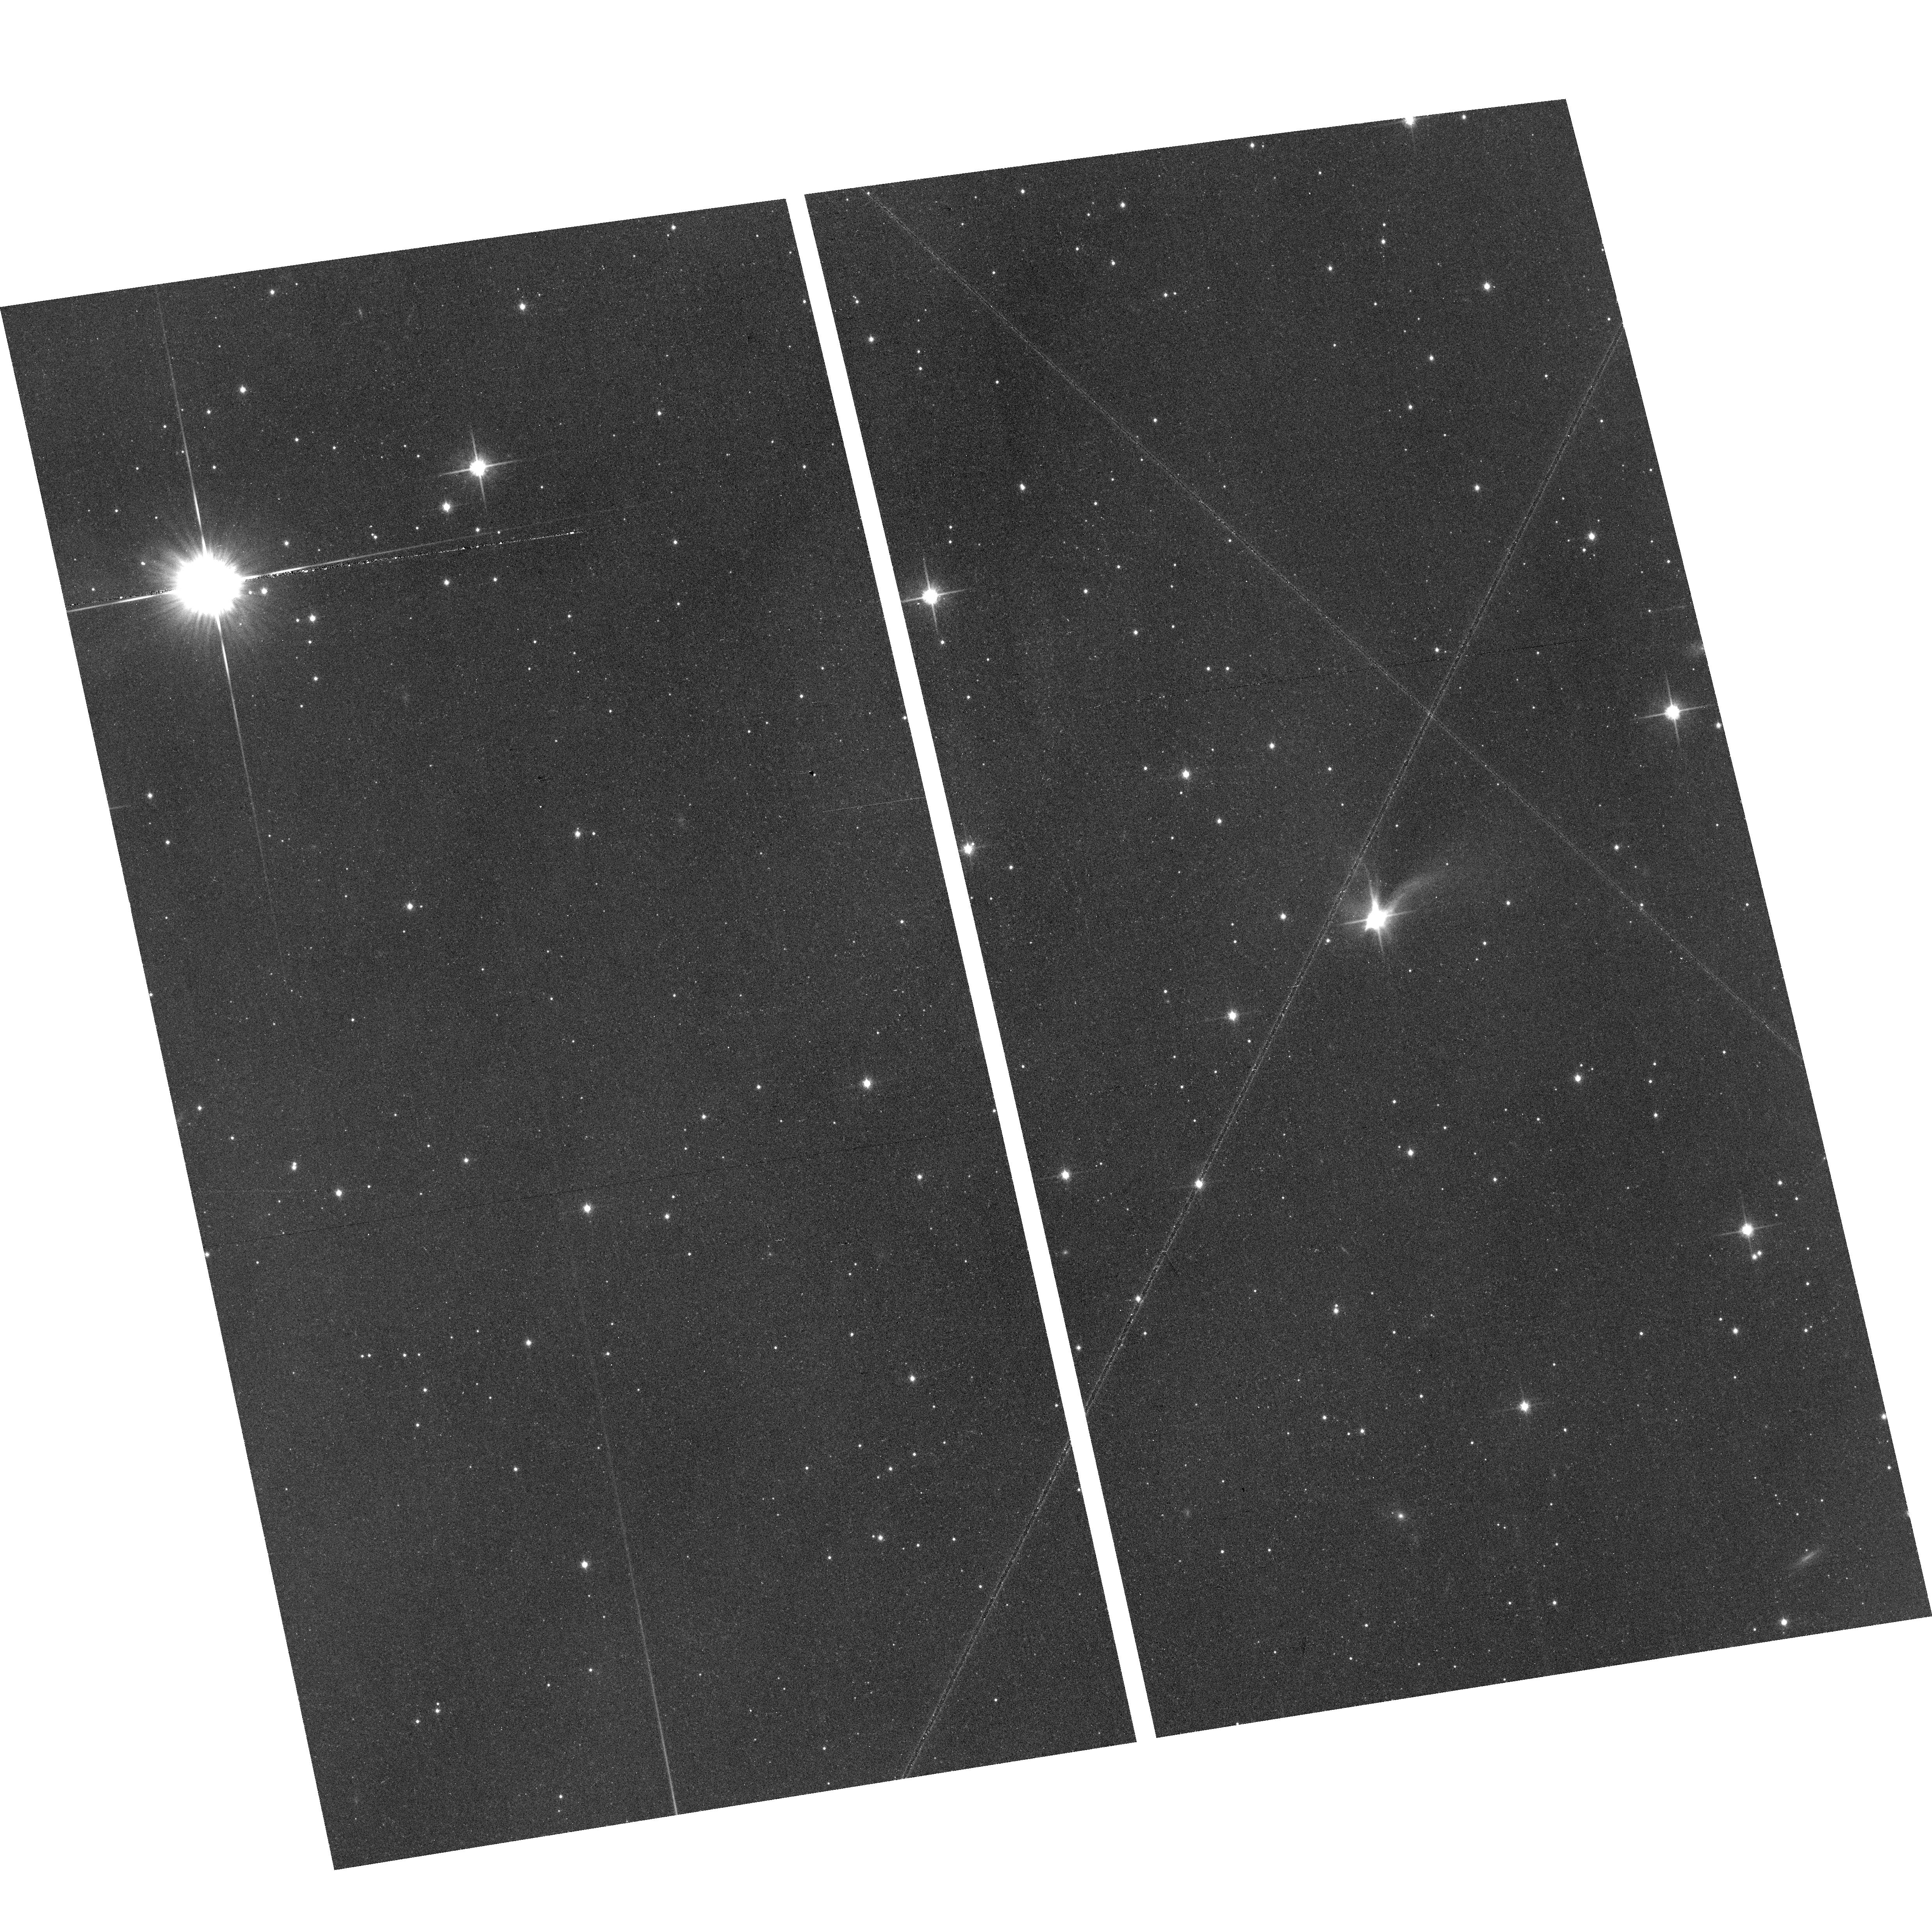
Target: 2MASS-J16222099-2304025. Instrument: ACS/WFC. Filter: F814W. Exposure: 39 min. Observation ID: hst_15148_01_acs_wfc_f814w_jdkk01

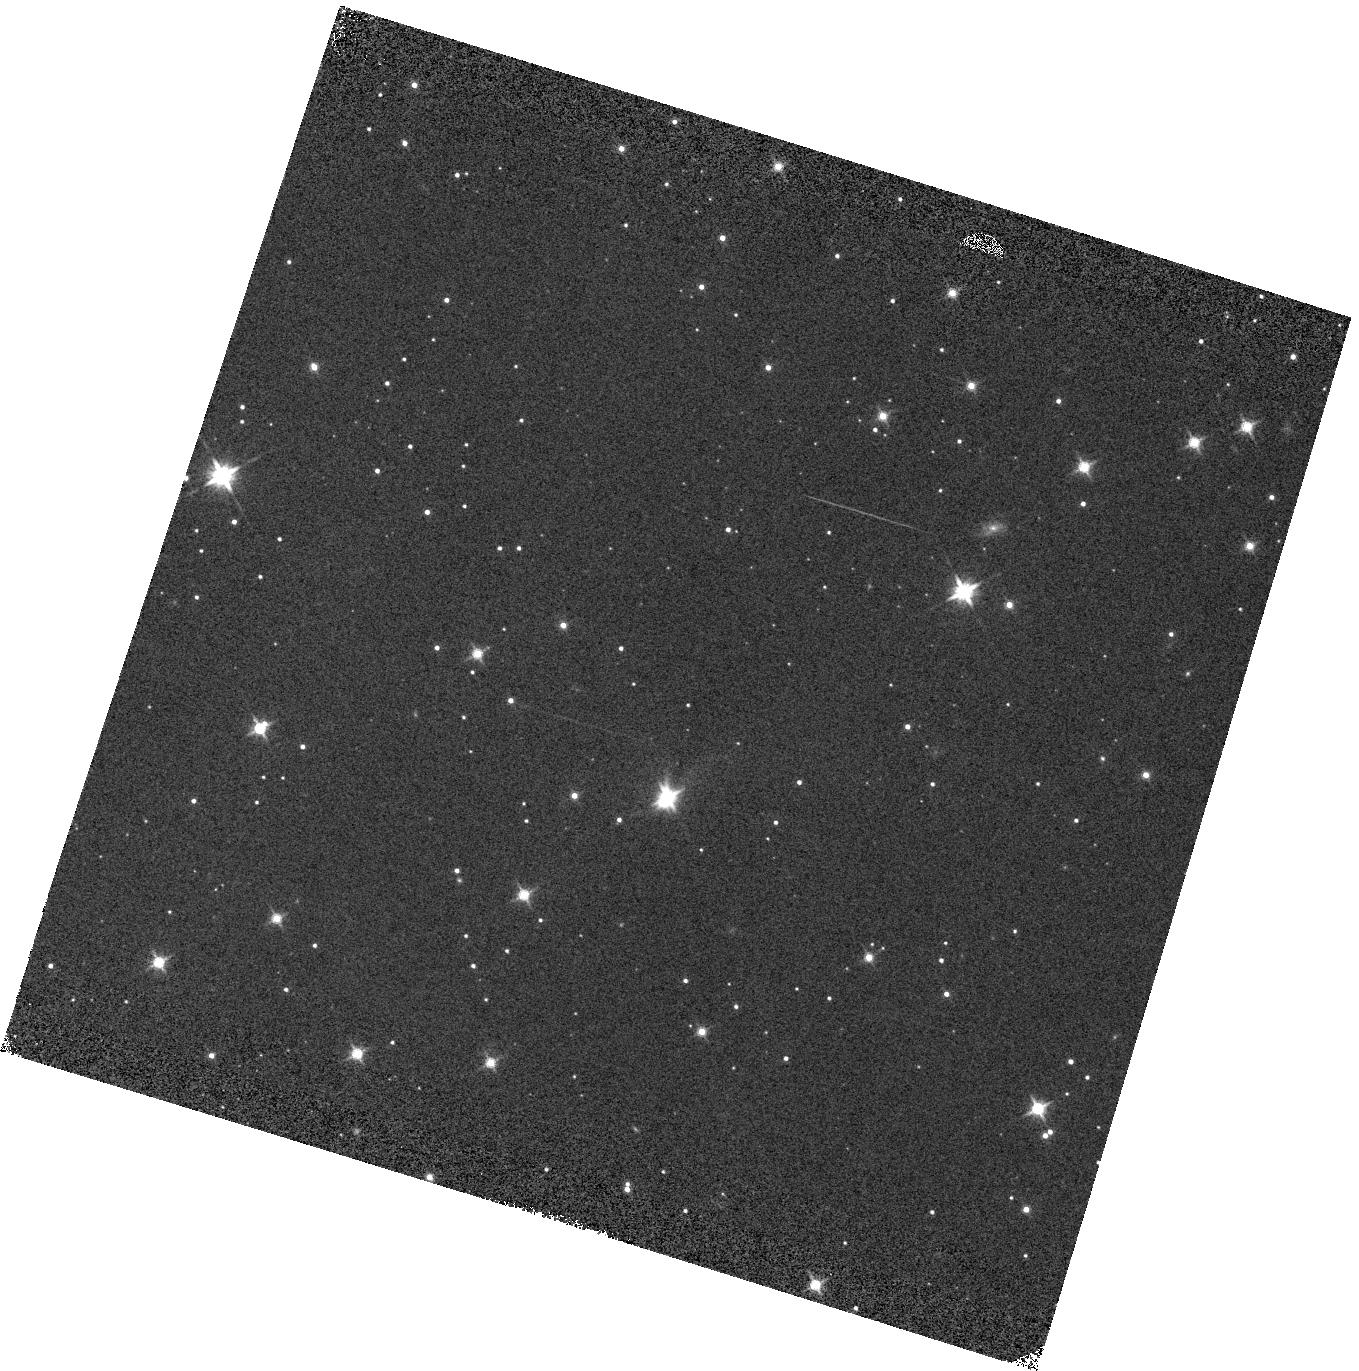
Target: 2MASS-J16222099-2304025. Instrument: WFC3/IR. Filter: F140W. Exposure: 2 min. Observation ID: hst_15148_03_wfc3_ir_f140w_idkk03

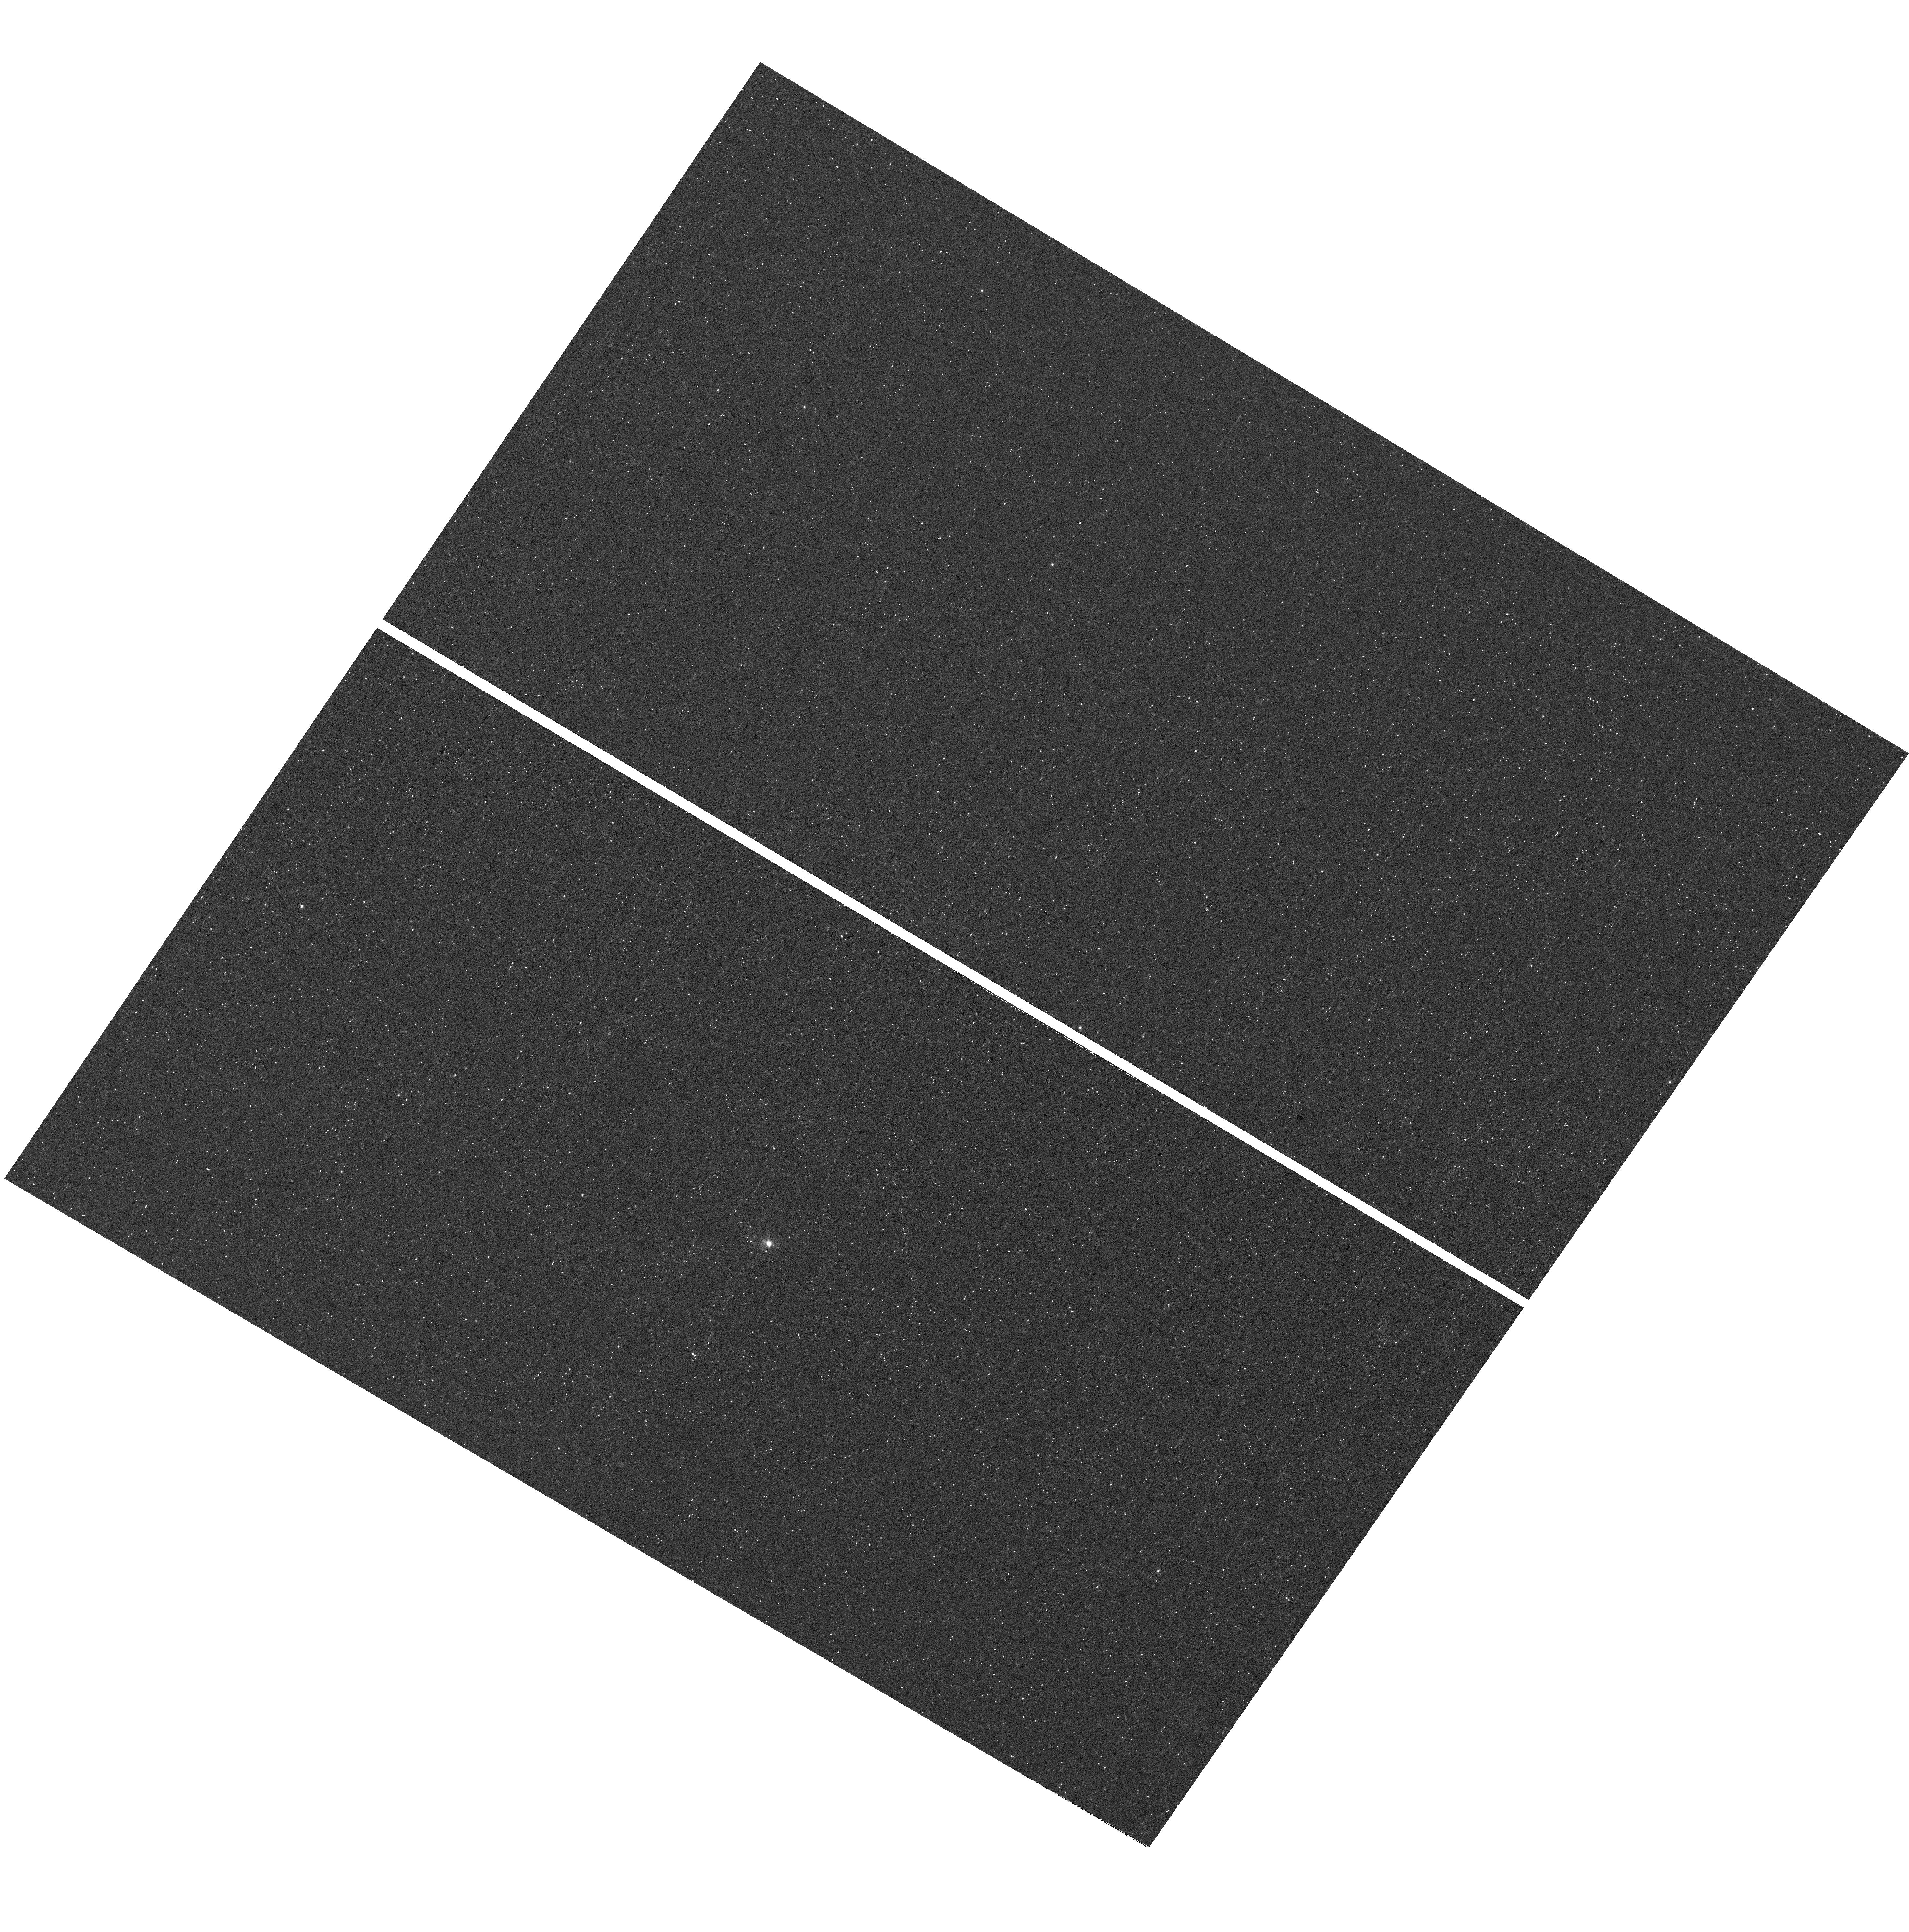
Target: 2MASS-J16222099-2304025. Instrument: WFC3/UVIS. Filter: F656N. Exposure: 45 min. Observation ID: hst_15148_02_wfc3_uvis_f656n_idkk02

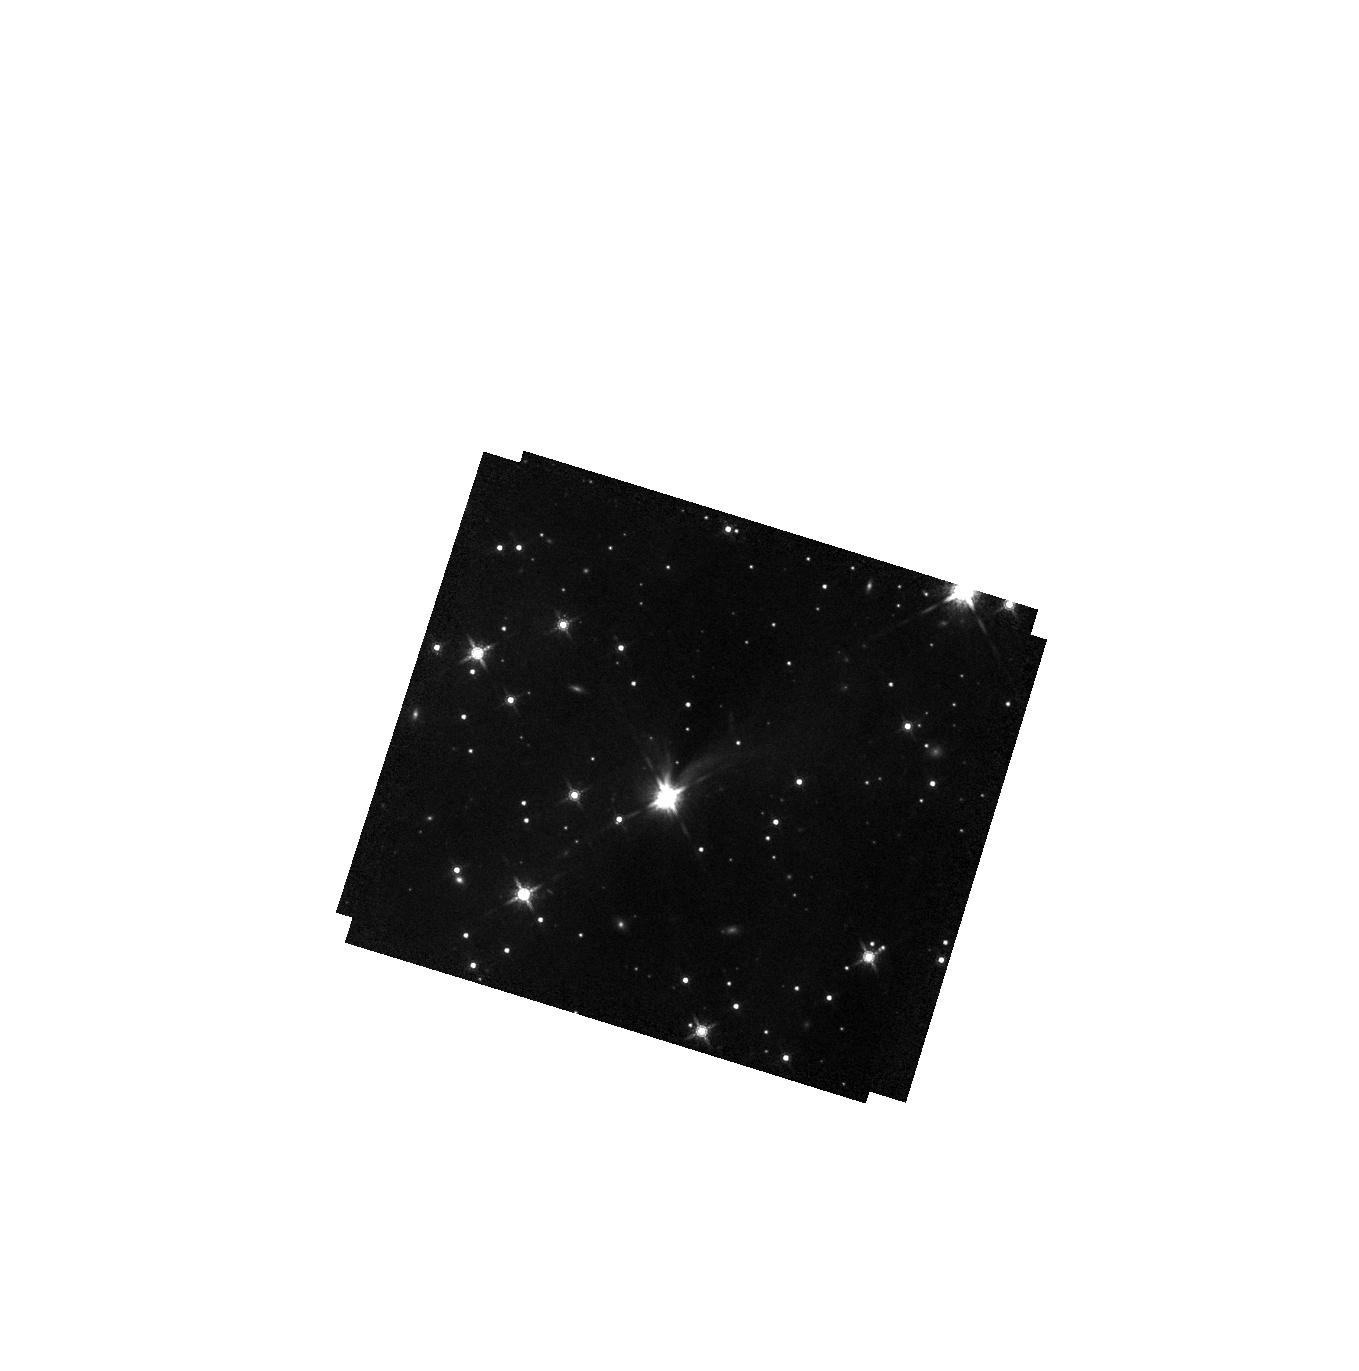
Target: 2MASS-J16222099-2304025. Instrument: WFC3/IR. Filter: F160W. Exposure: 37 min. Observation ID: hst_15148_03_wfc3_ir_f160w_idkk03

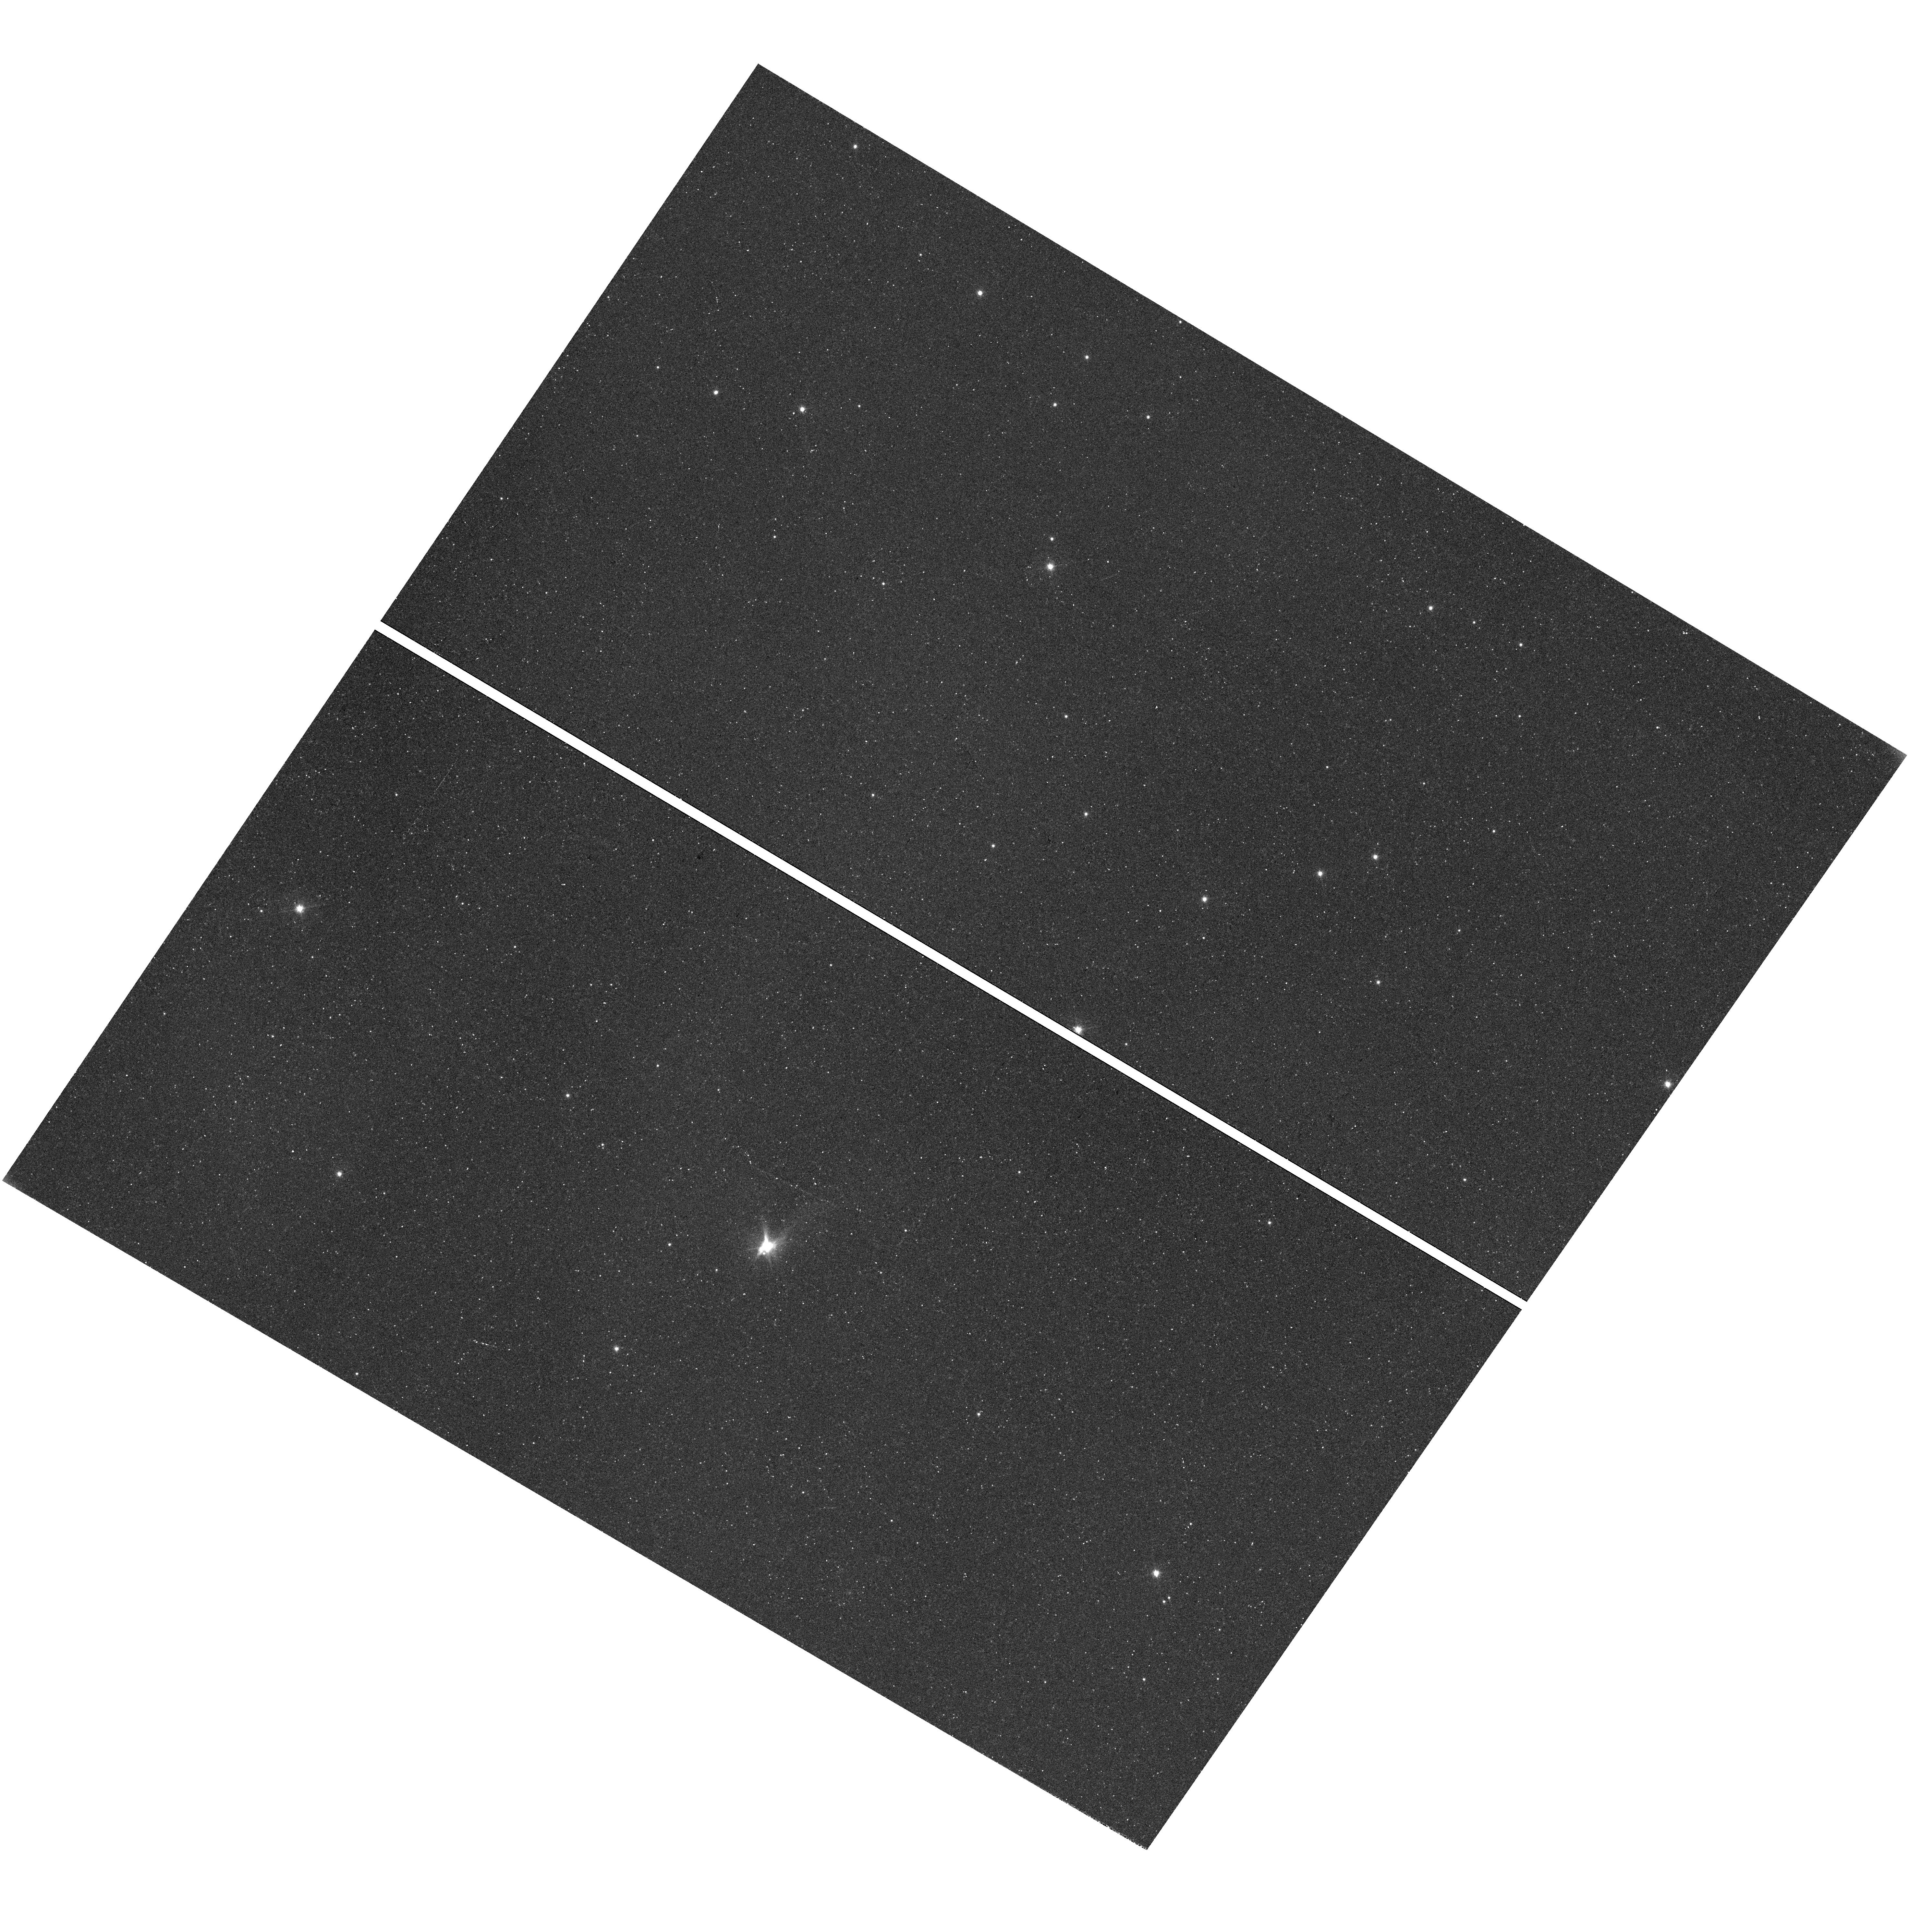
Target: 2MASS-J16222099-2304025. Instrument: WFC3/UVIS. Filter: F555W. Exposure: 43 min. Observation ID: hst_15148_02_wfc3_uvis_f555w_idkk02

Tracing Interactions of a Protoplanet with its Circumstellar Disk (PI: Stapelfeldt, Karl)

A candidate companion to a very young star has been discovered in HST snapshot optical images. The object is projected at the outer radius of an edge-on protoplanetary disk and is aligned with the disk plane. Keck LGS photometry results indicate the object has the same temperature as brown dwarf GQ Lupi b but with 10x less luminosity - consistent with a planetary mass companion. Because the edge-on disk suppresses the light of the central star, the companion is uniquely accessible to follow-up studies with minimal starlight residuals. We propose HST/WFC3 imaging and spectroscopy of the system to 1) fully define the morphology of the disk scattered light, particularly at the disk outer edge near the companion; 2) search for Halpha emission from the companion as evidence that it is actively accreting; and 3) complete spectral characterization of the companion using G141 spectroscopy. Confirmation of a substellar spectrum, accretion, and disk interaction action would establish this object as a leading example of an accreting protoplanet at 100 AU and offer support to models for planet formation by gravitational instability.